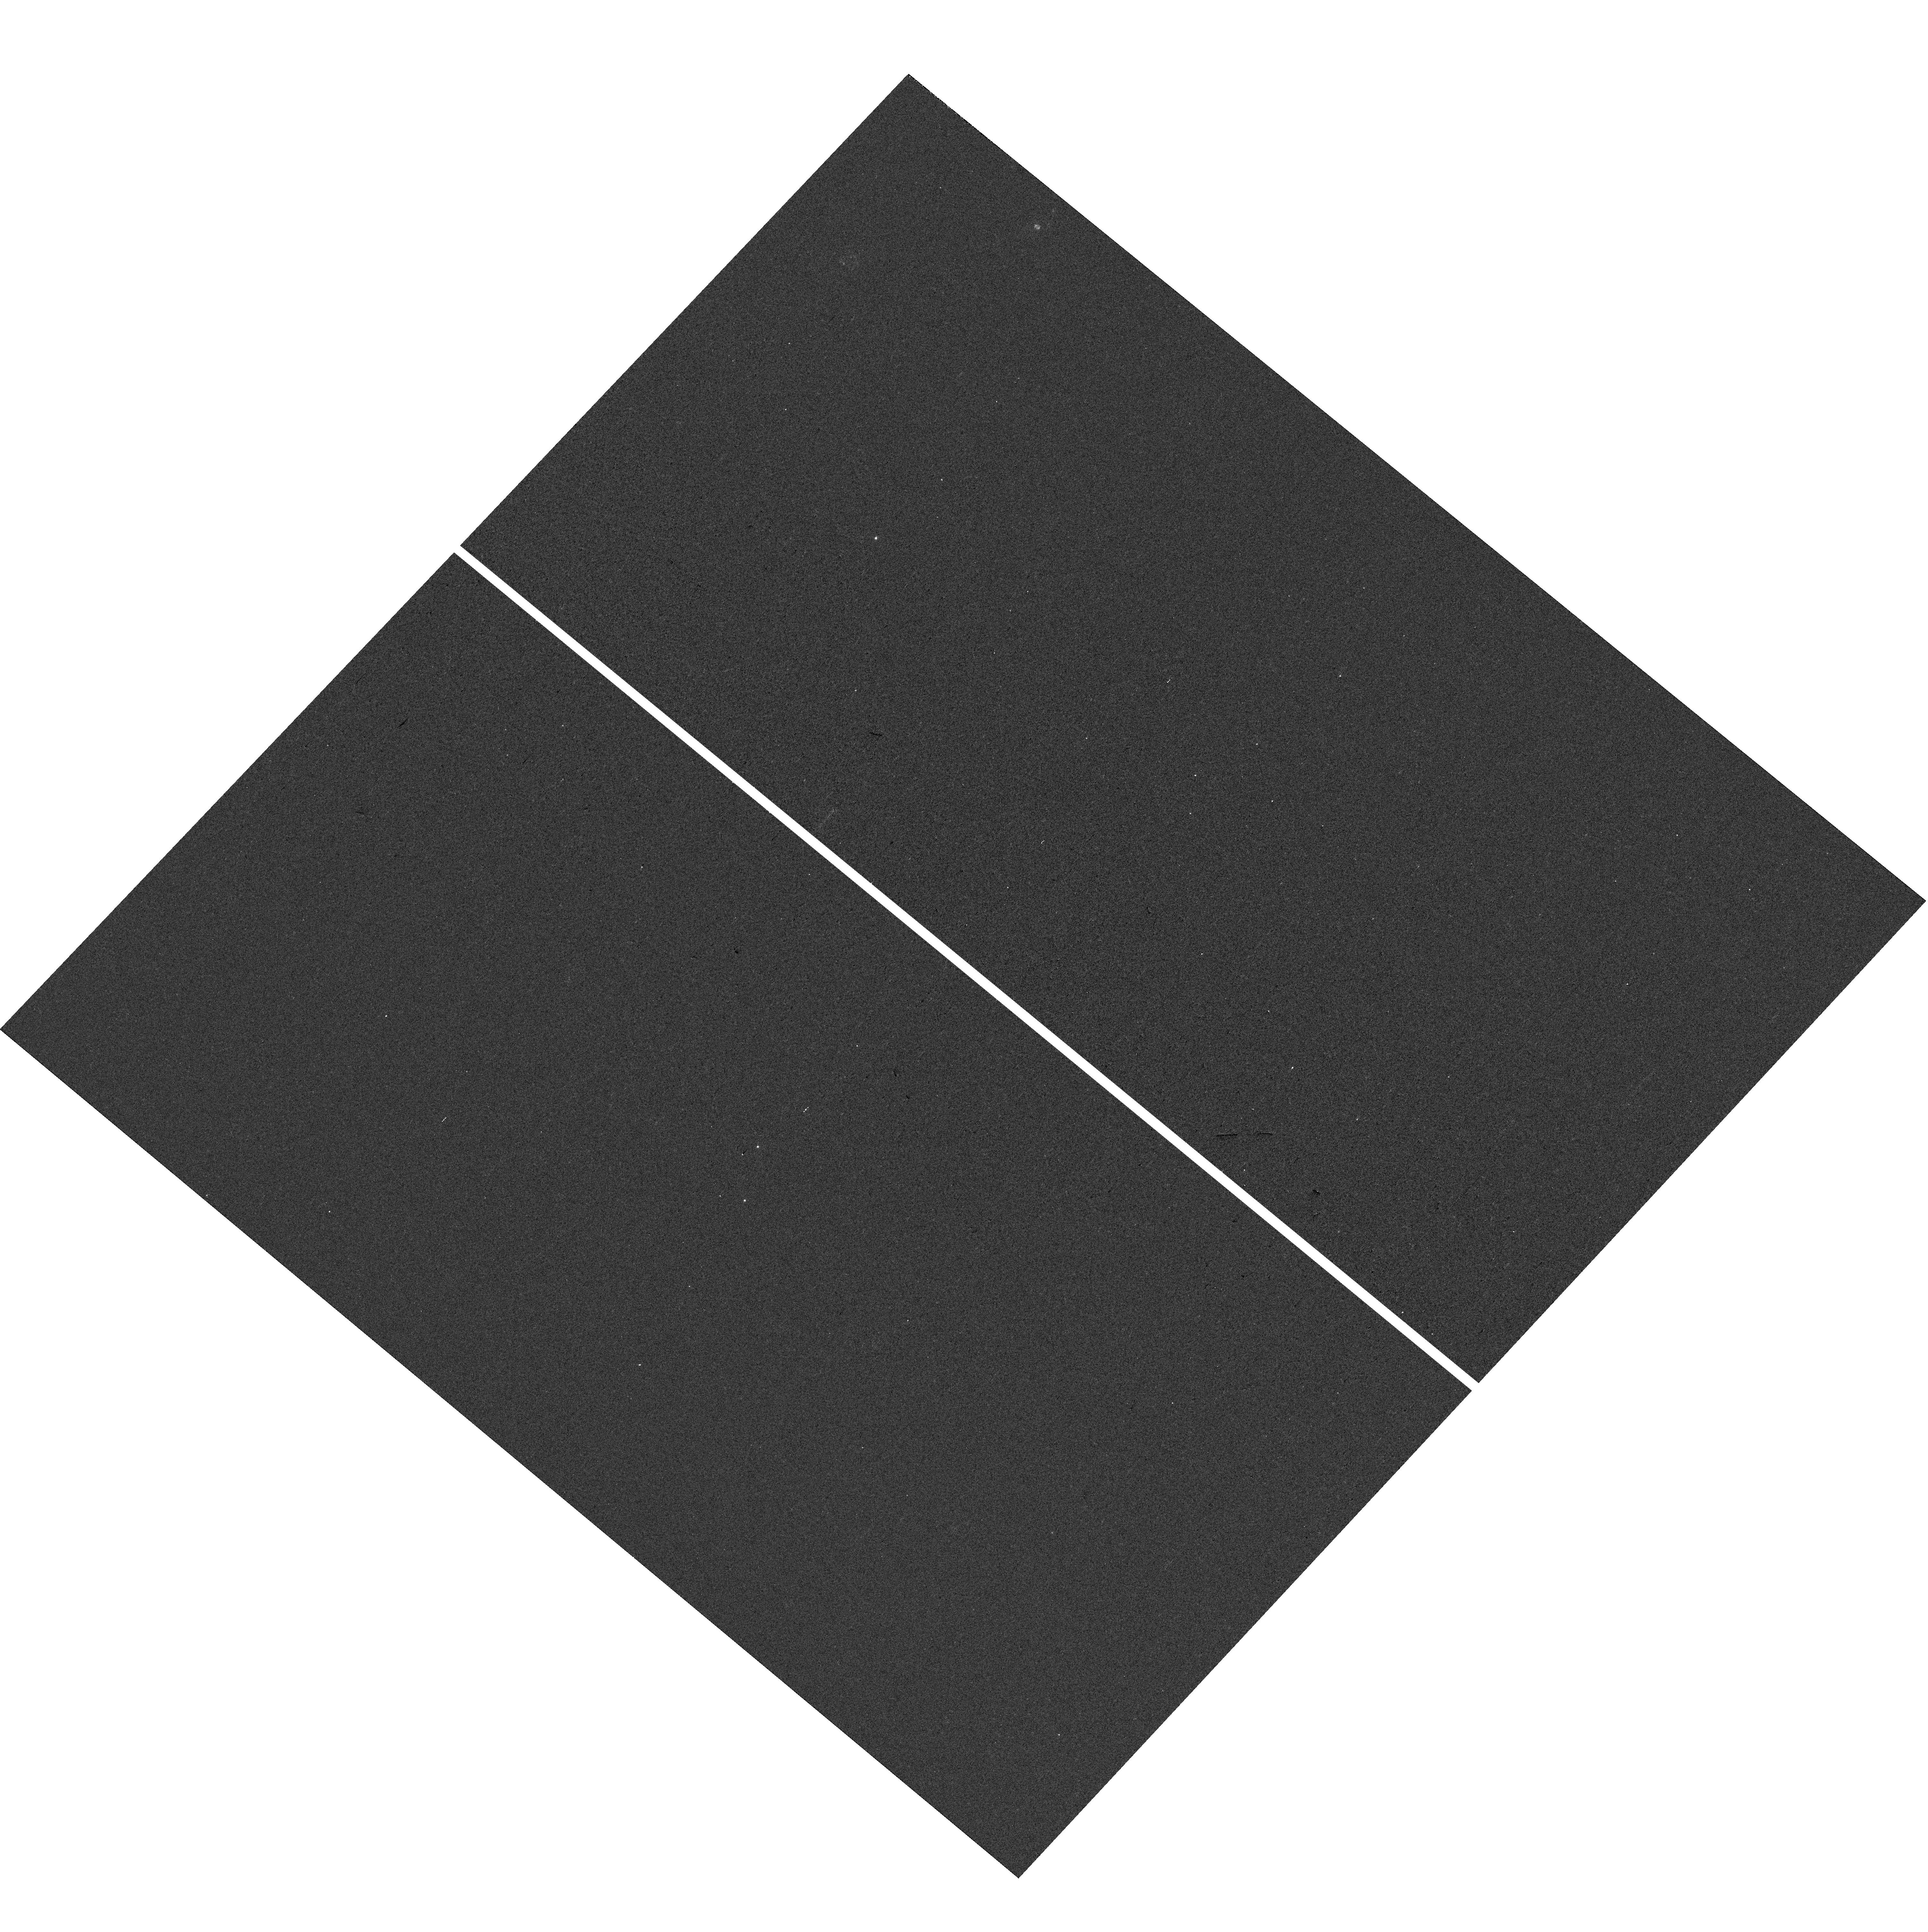
Target: 140953+391953. Instrument: WFC3/UVIS. Filter: F300X. Exposure: 3 min. Observation ID: hst_14127_29_wfc3_uvis_f300x_icwz29

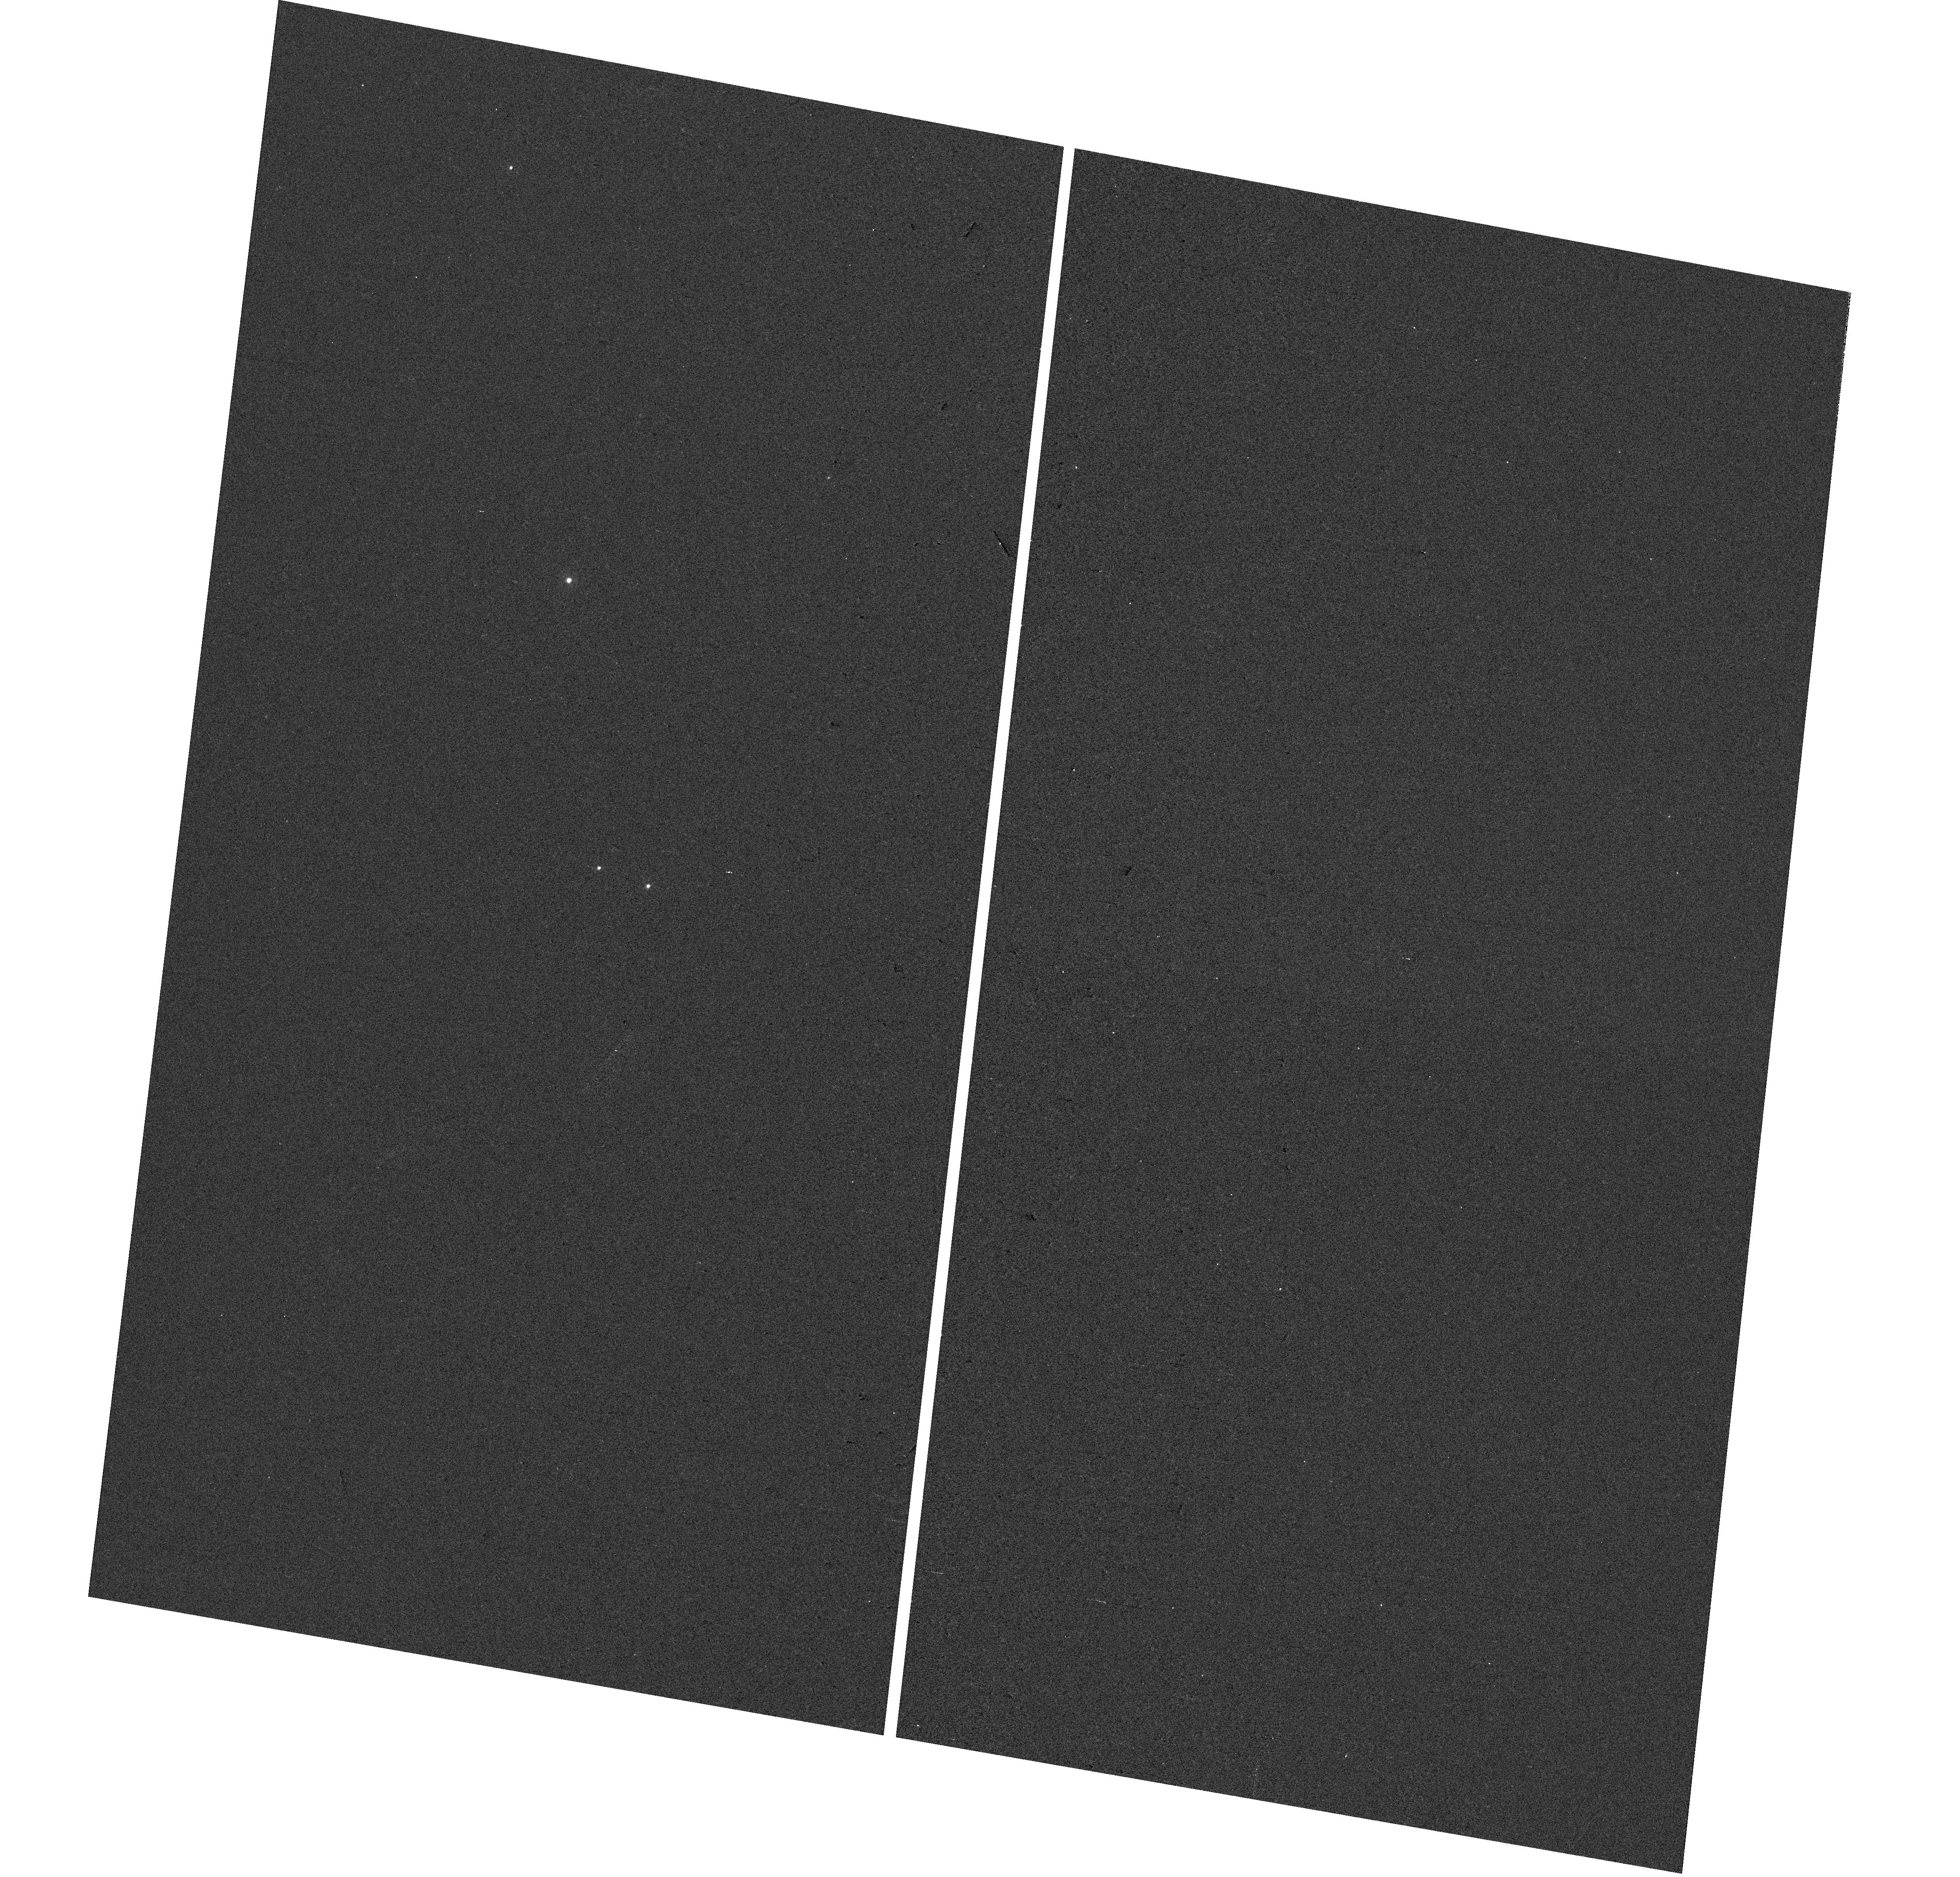
Target: 002424-012825. Instrument: WFC3/UVIS. Filter: F300X. Exposure: 3 min. Observation ID: hst_14127_22_wfc3_uvis_f300x_icwz22

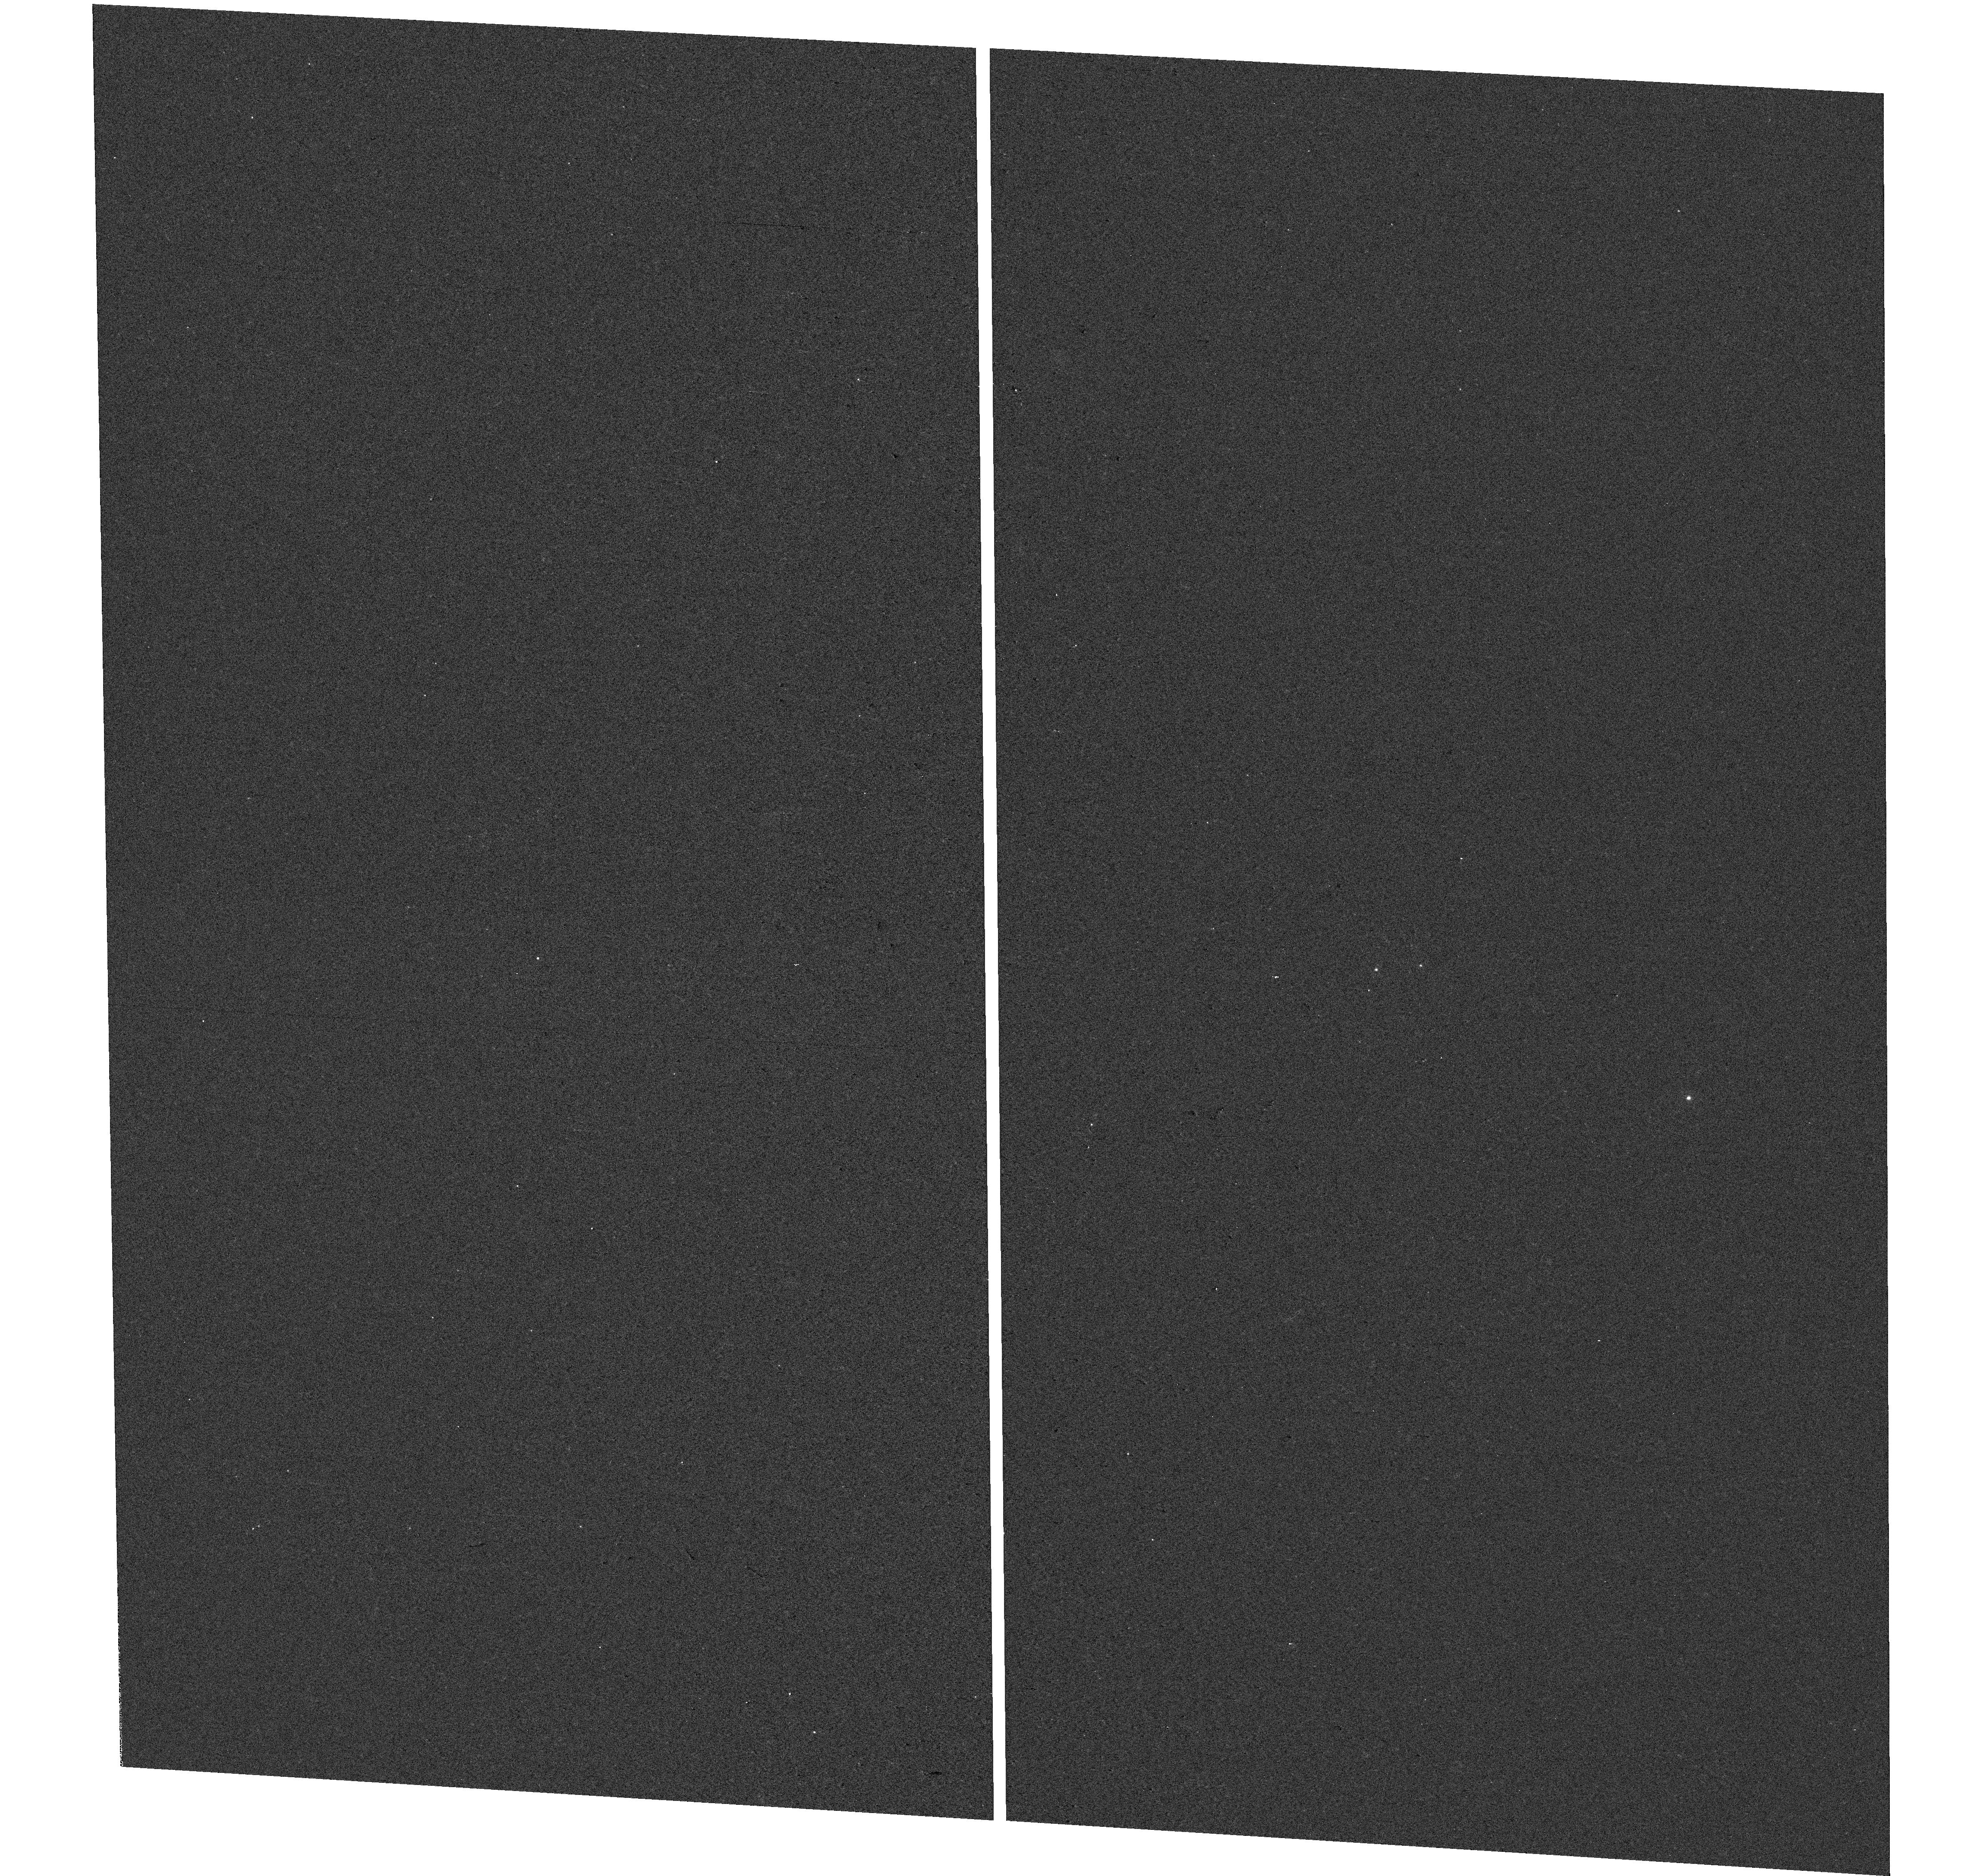
Target: 114504+285713. Instrument: WFC3/UVIS. Filter: F300X. Exposure: 3 min. Observation ID: hst_14127_19_wfc3_uvis_f300x_icwz19

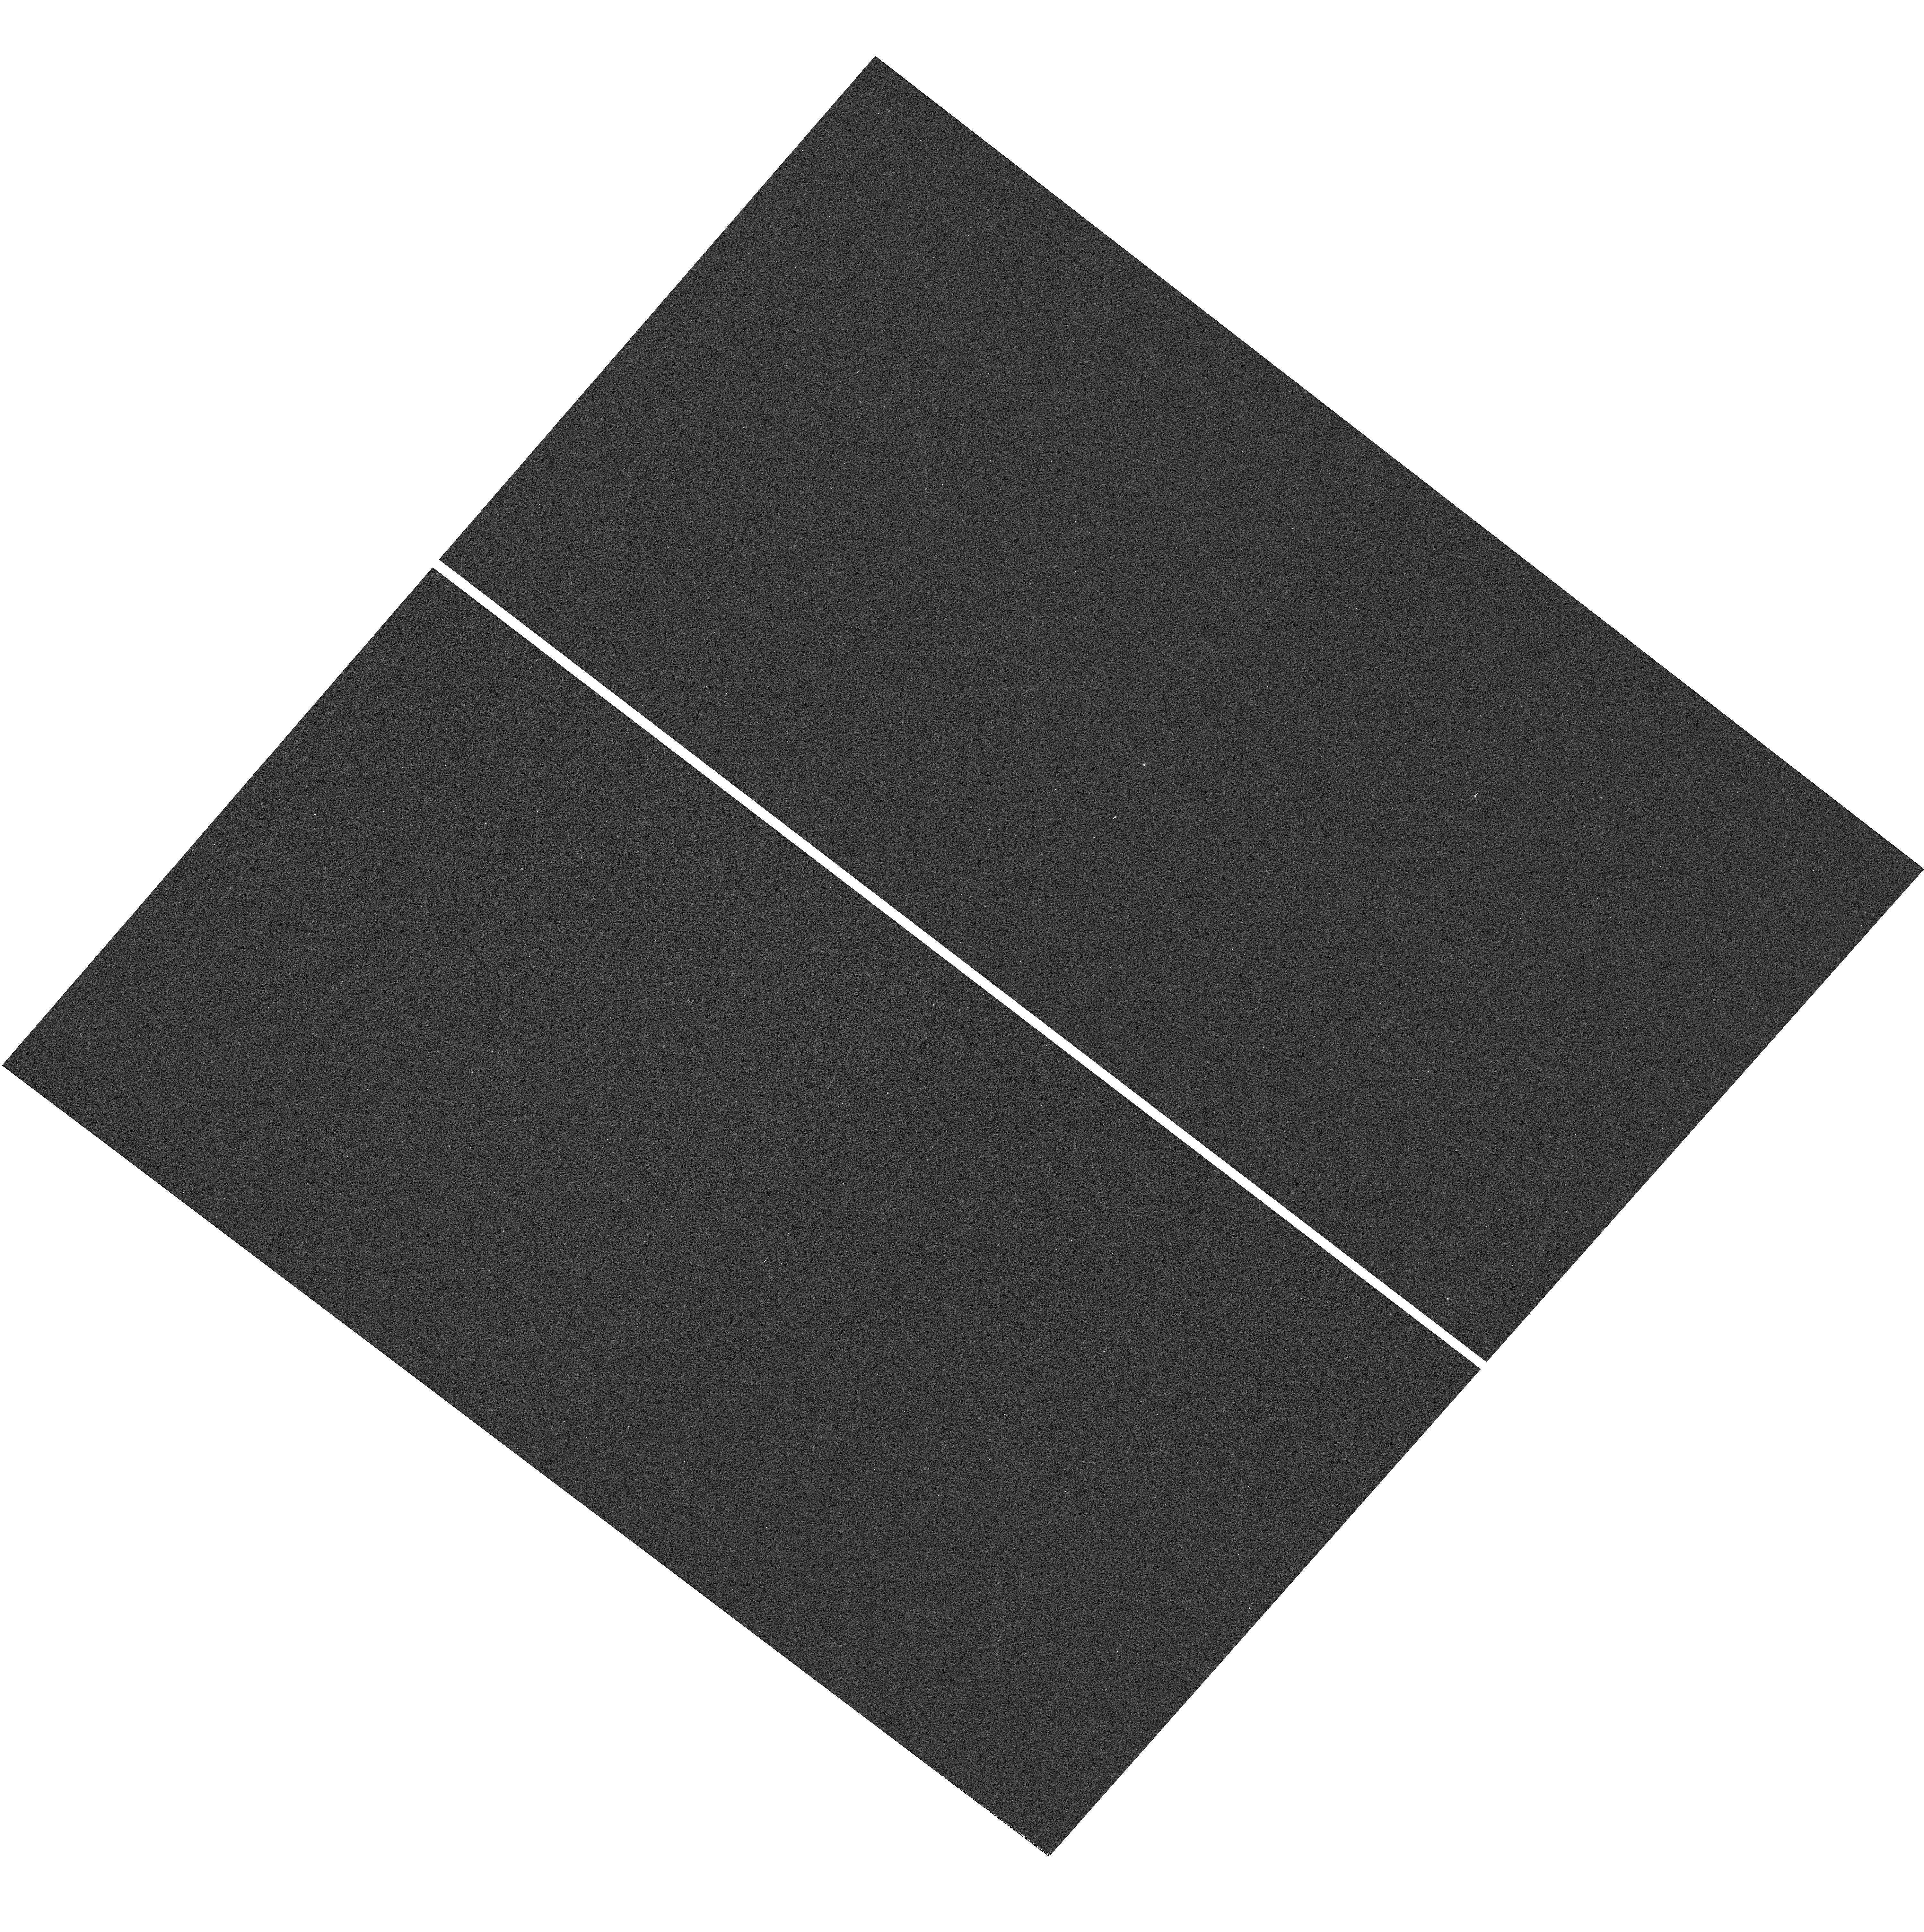
Target: 122545+564440. Instrument: WFC3/UVIS. Filter: F300X. Exposure: 3 min. Observation ID: hst_14127_26_wfc3_uvis_f300x_icwz26

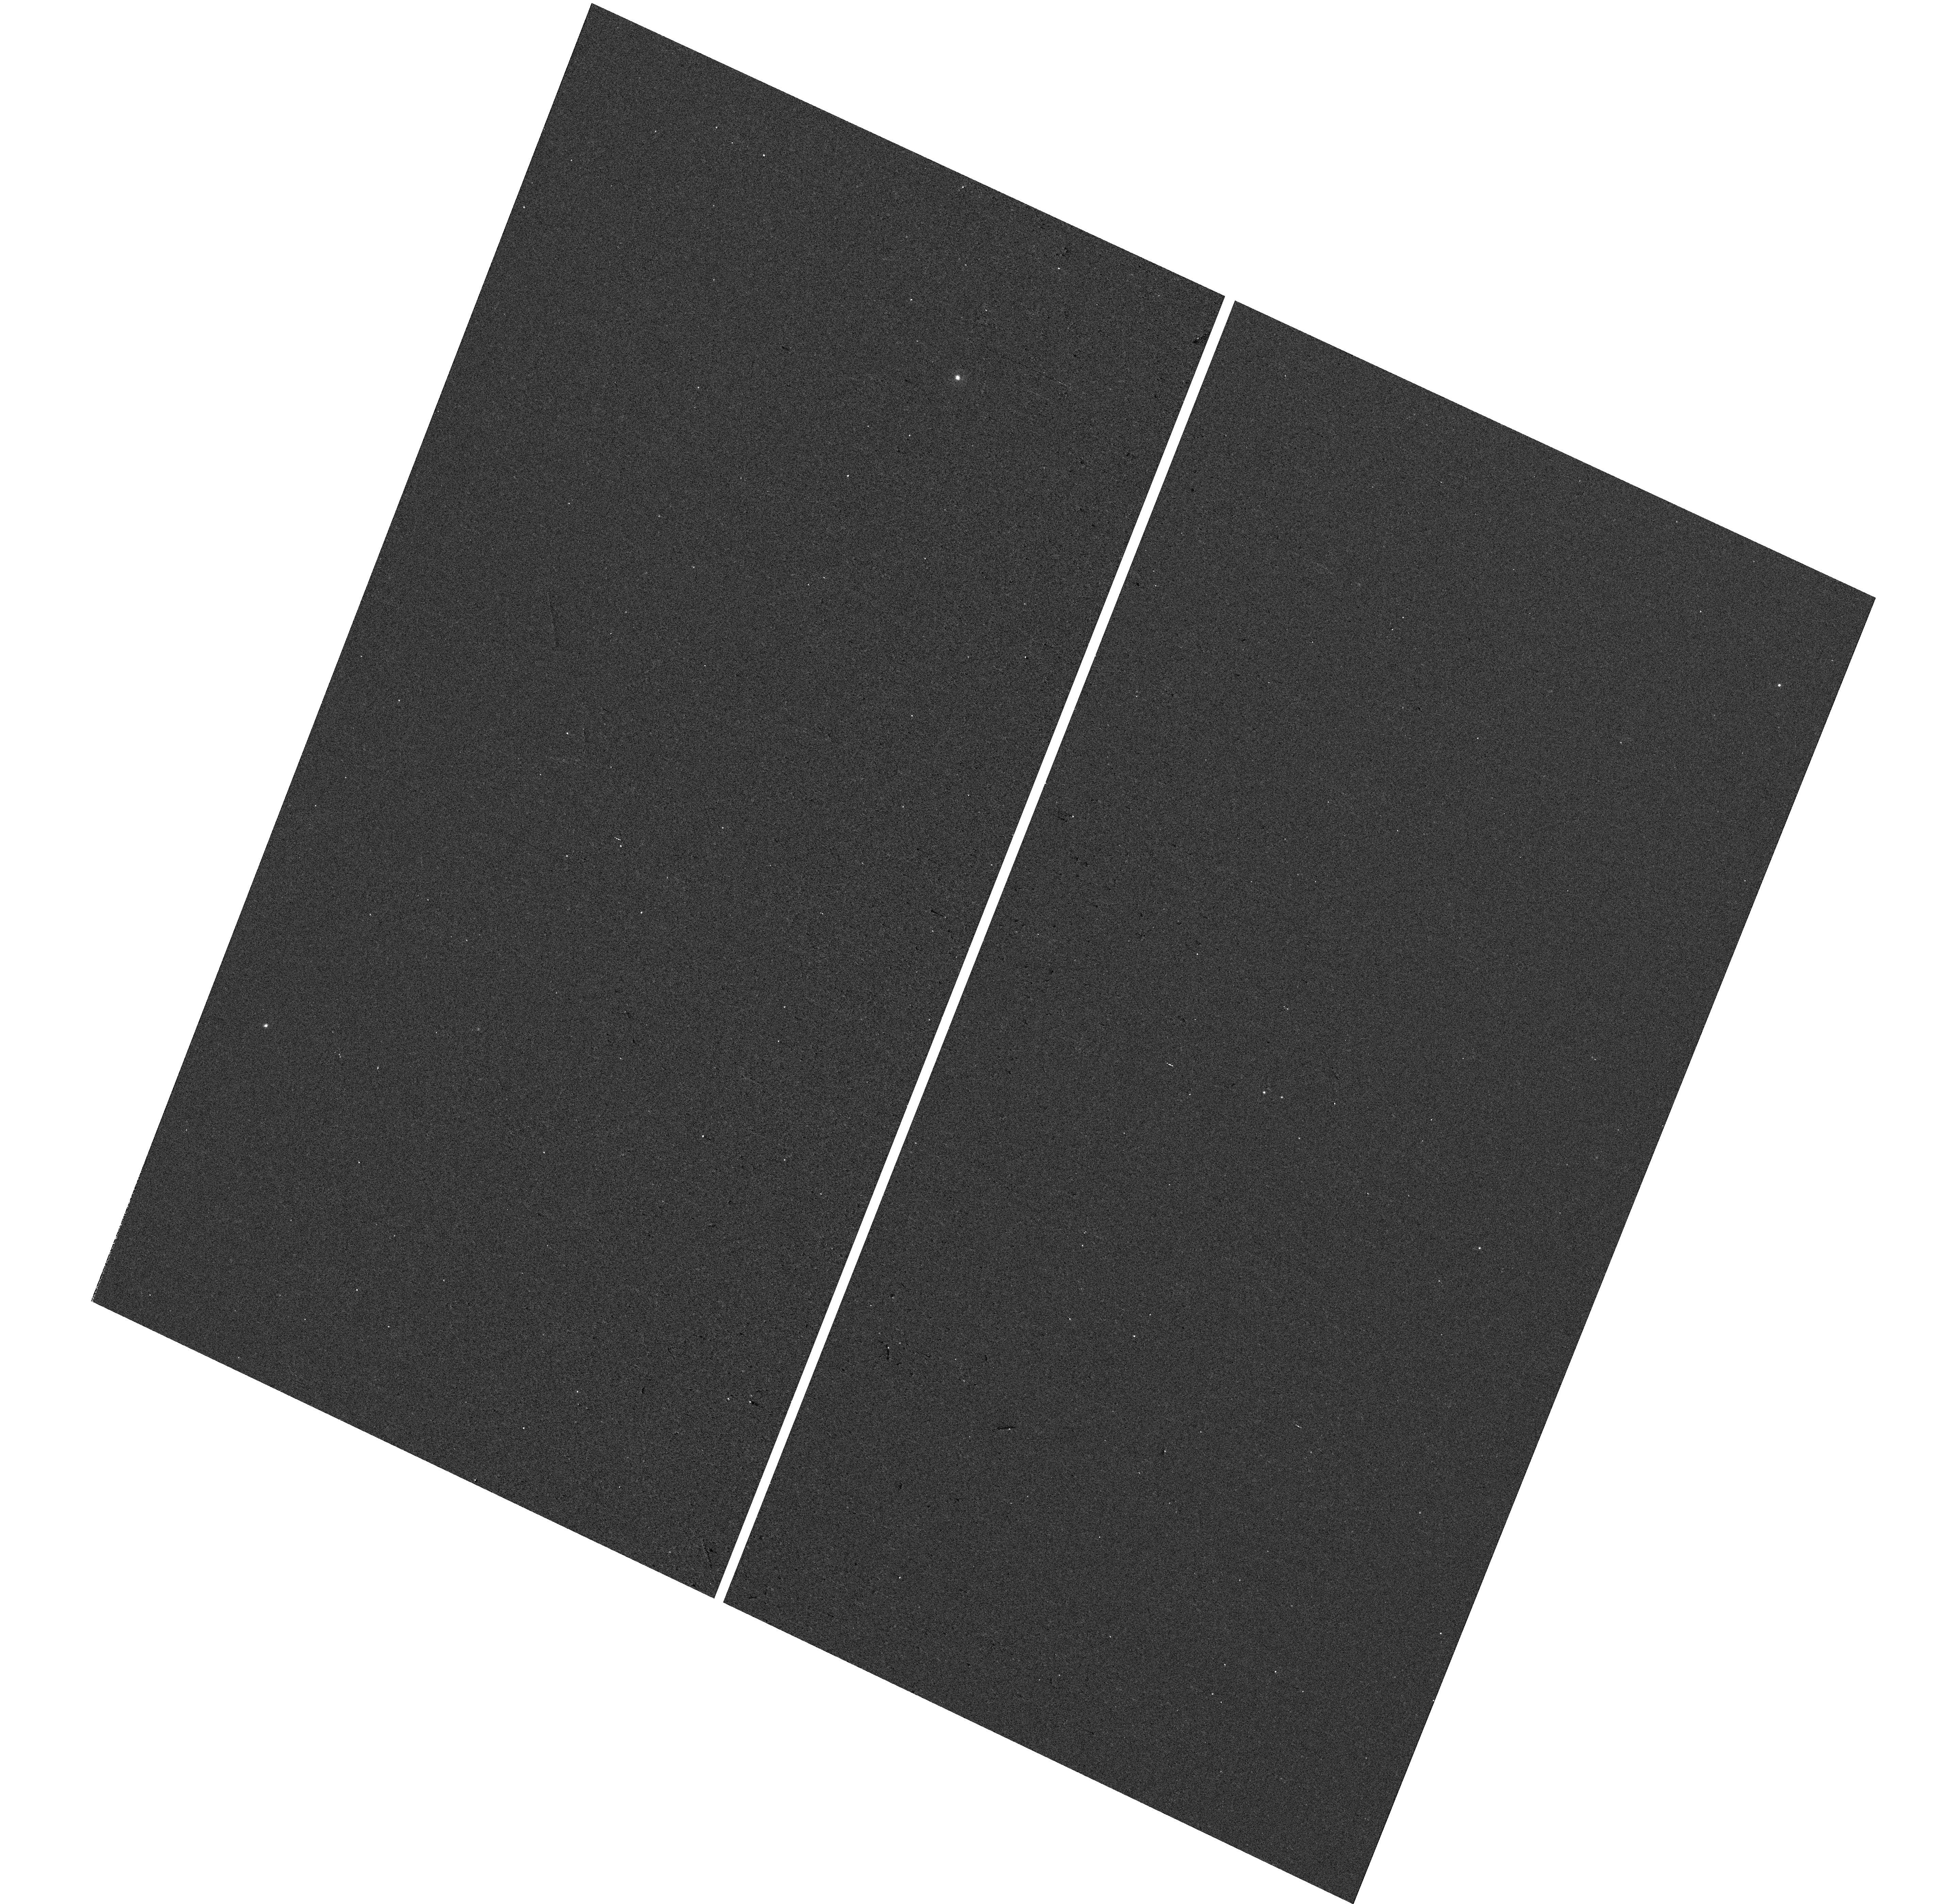
Target: 144254+405535. Instrument: WFC3/UVIS. Filter: F300X. Exposure: 3 min. Observation ID: hst_14127_30_wfc3_uvis_f300x_icwz30

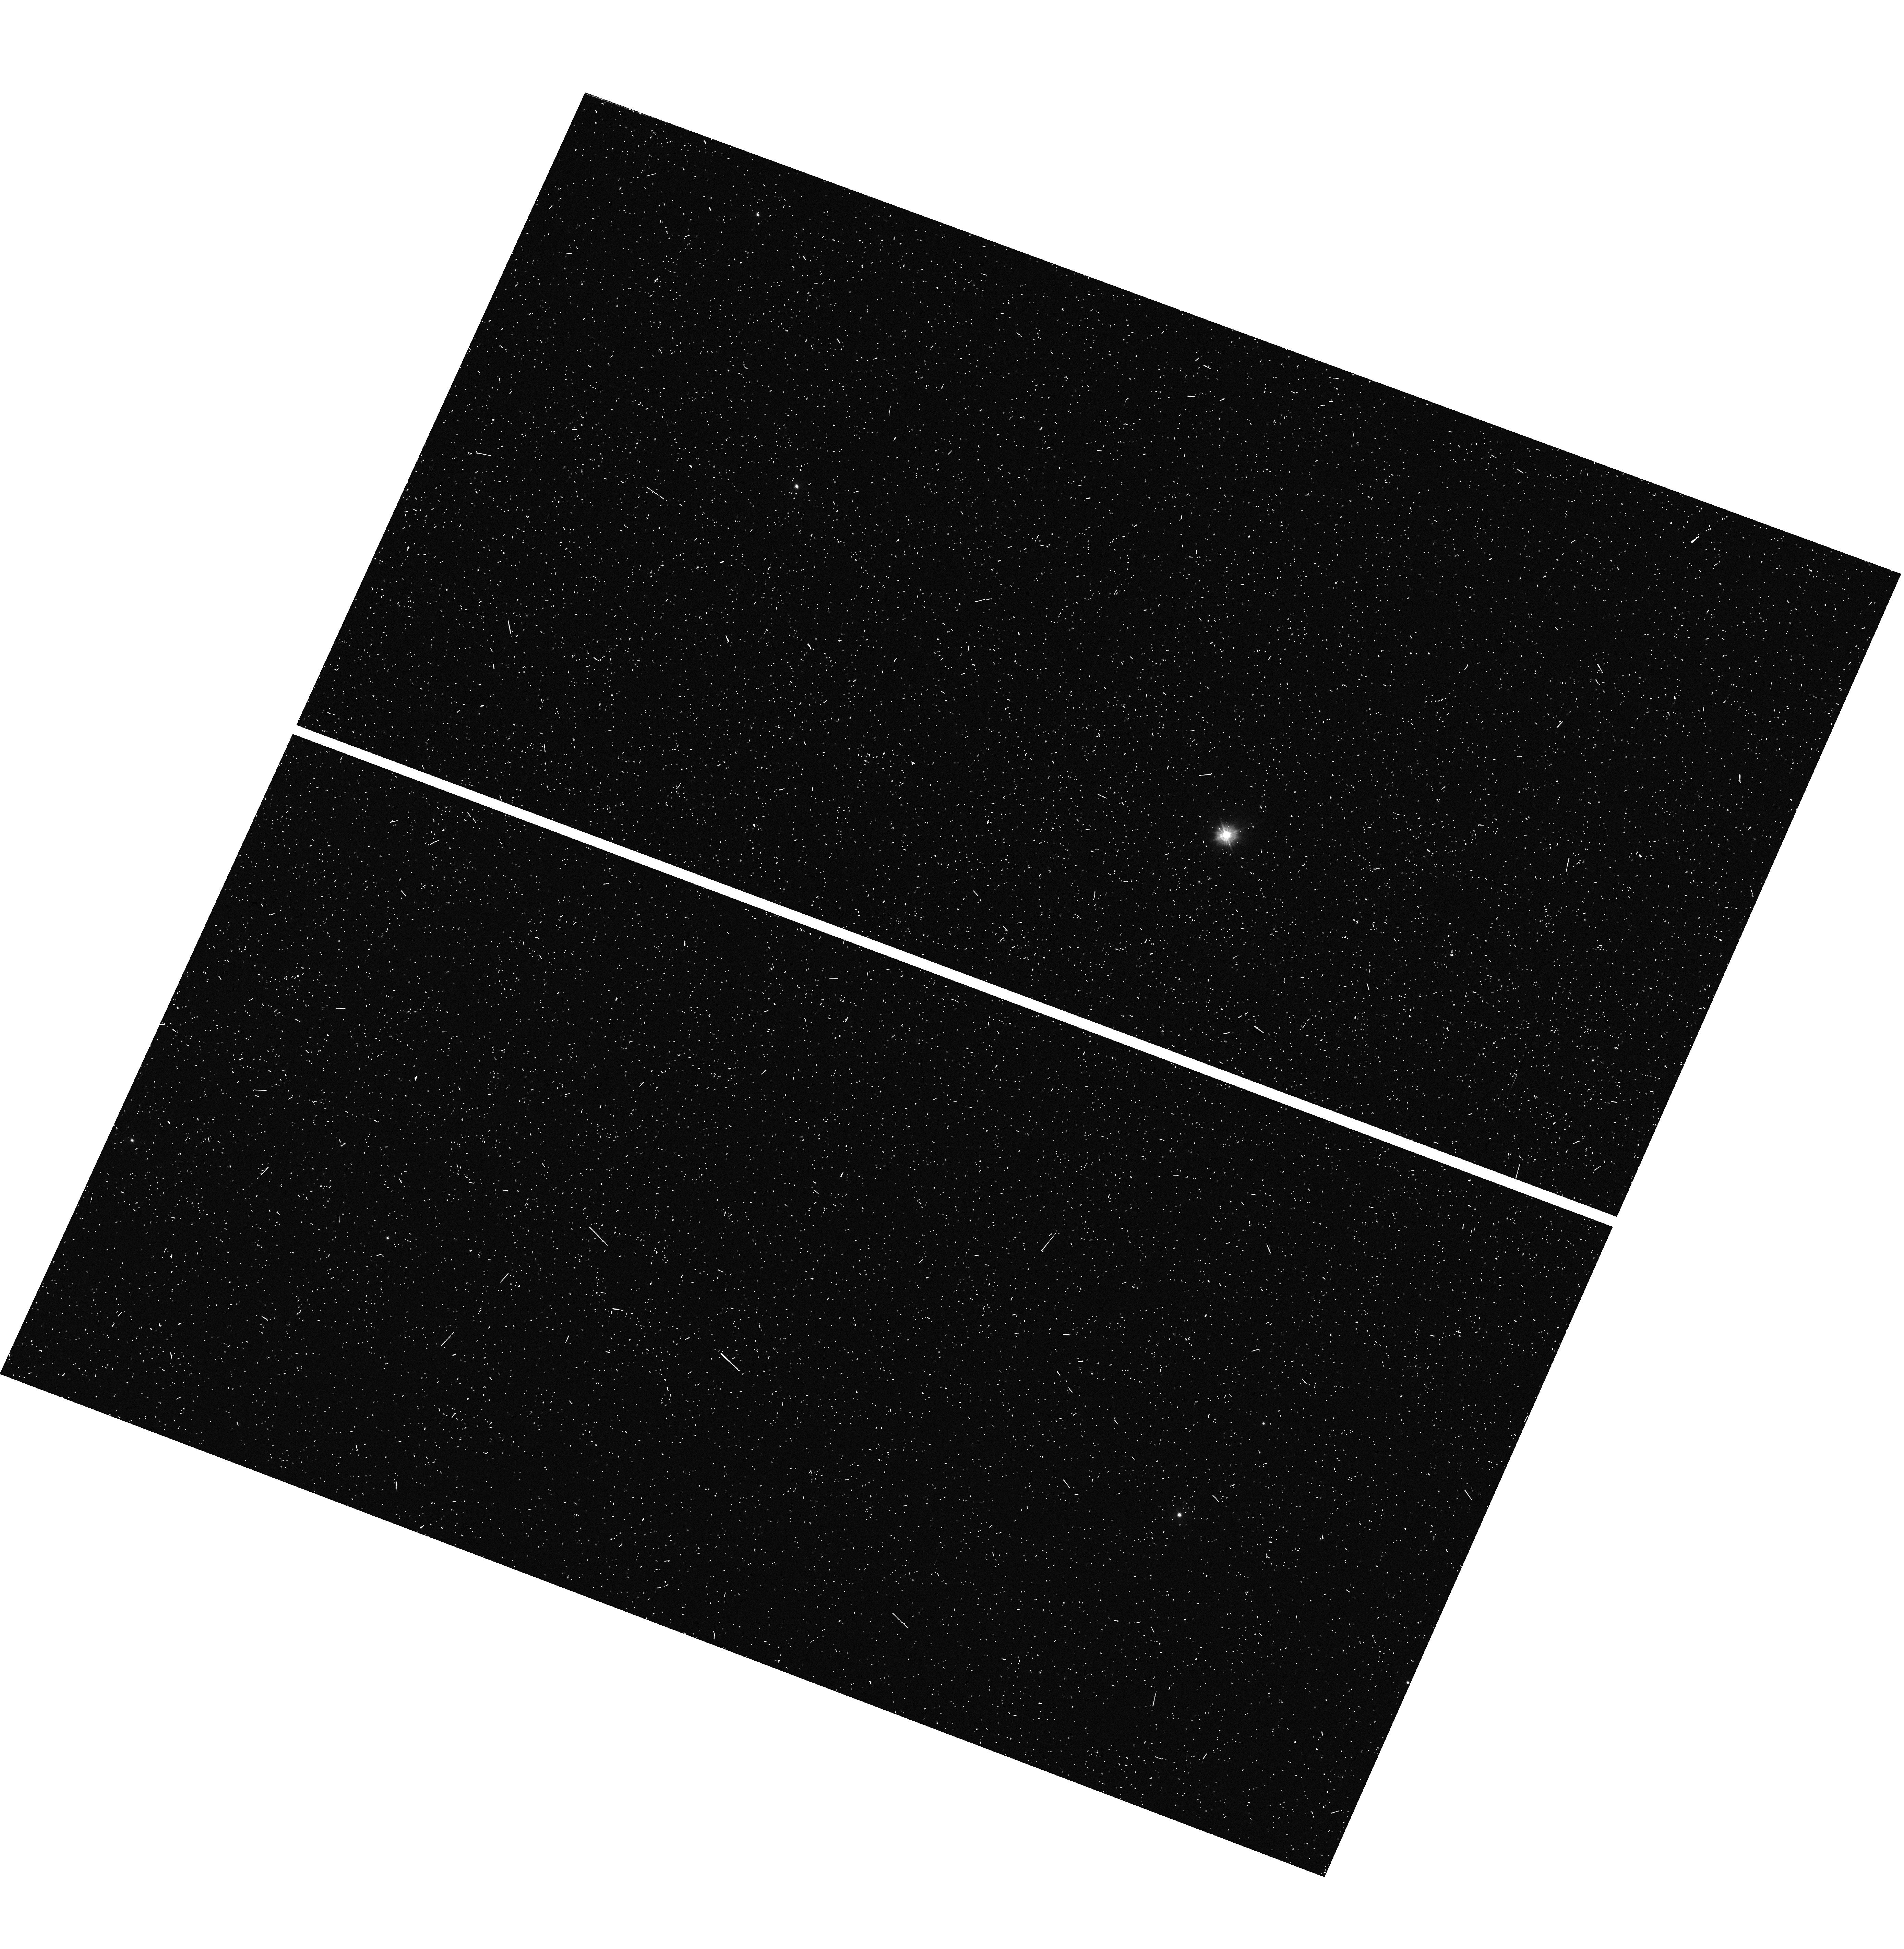
Target: 210329+064653. Instrument: WFC3/UVIS. Filter: F300X. Exposure: 4 min. Observation ID: hst_14127_17_wfc3_uvis_f300x_icwz17

First Measurement of the Small Scale Structure of Circumgalactic Gas via Grism Spectra of Close Quasar Pairs (PI: Fumagalli, Michele)

In our current structure formation paradigm, the supply of cool gas in the circumgalactic medium (CGM) provides the primary fuel for galaxy formation. Hydrodynamic simulations predict that the cool CGM will self-shield, and hence be easily detectable in absorption as optically-thick Lyman limit systems (LLSs). Several decades of absorption line spectroscopy have established the abundance and properties of these LLSs, however their relationship to populations of galaxies and to our theoretical picture of structure formation remains a mystery. We propose to solve these puzzles with WFC3/G280 grism spectra of 55 quasar pairs at small separation, to simultaneously pierce LLSs with two sightlines at small impact parameters (10-500 kpc). This novel experiment will resolve the small-scale structure of optically thick gas in the CGM, and provide the first measurement of the two-point correlation function of LLS pairs. This new observable will place LLSs in the clustering hierarchy to finally determine their relationship to observed populations of distant galaxies. These efforts are complemented by existing ancillary ground-based spectroscopy, which reveals the kinematics of related metal-line absorption, providing unprecedented constraints on the infalling and outflowing gas kinematics around galaxies hosting LLSs. Our experiment will also provide new insights into the small-scale variations of metal enrichment in the halos of distant galaxies. Direct comparison to our state-of-the-art hydrodynamic simulations will provide a new quantitative test of the current galaxy formation picture, including galactic outflows and the existence of cold accretion.